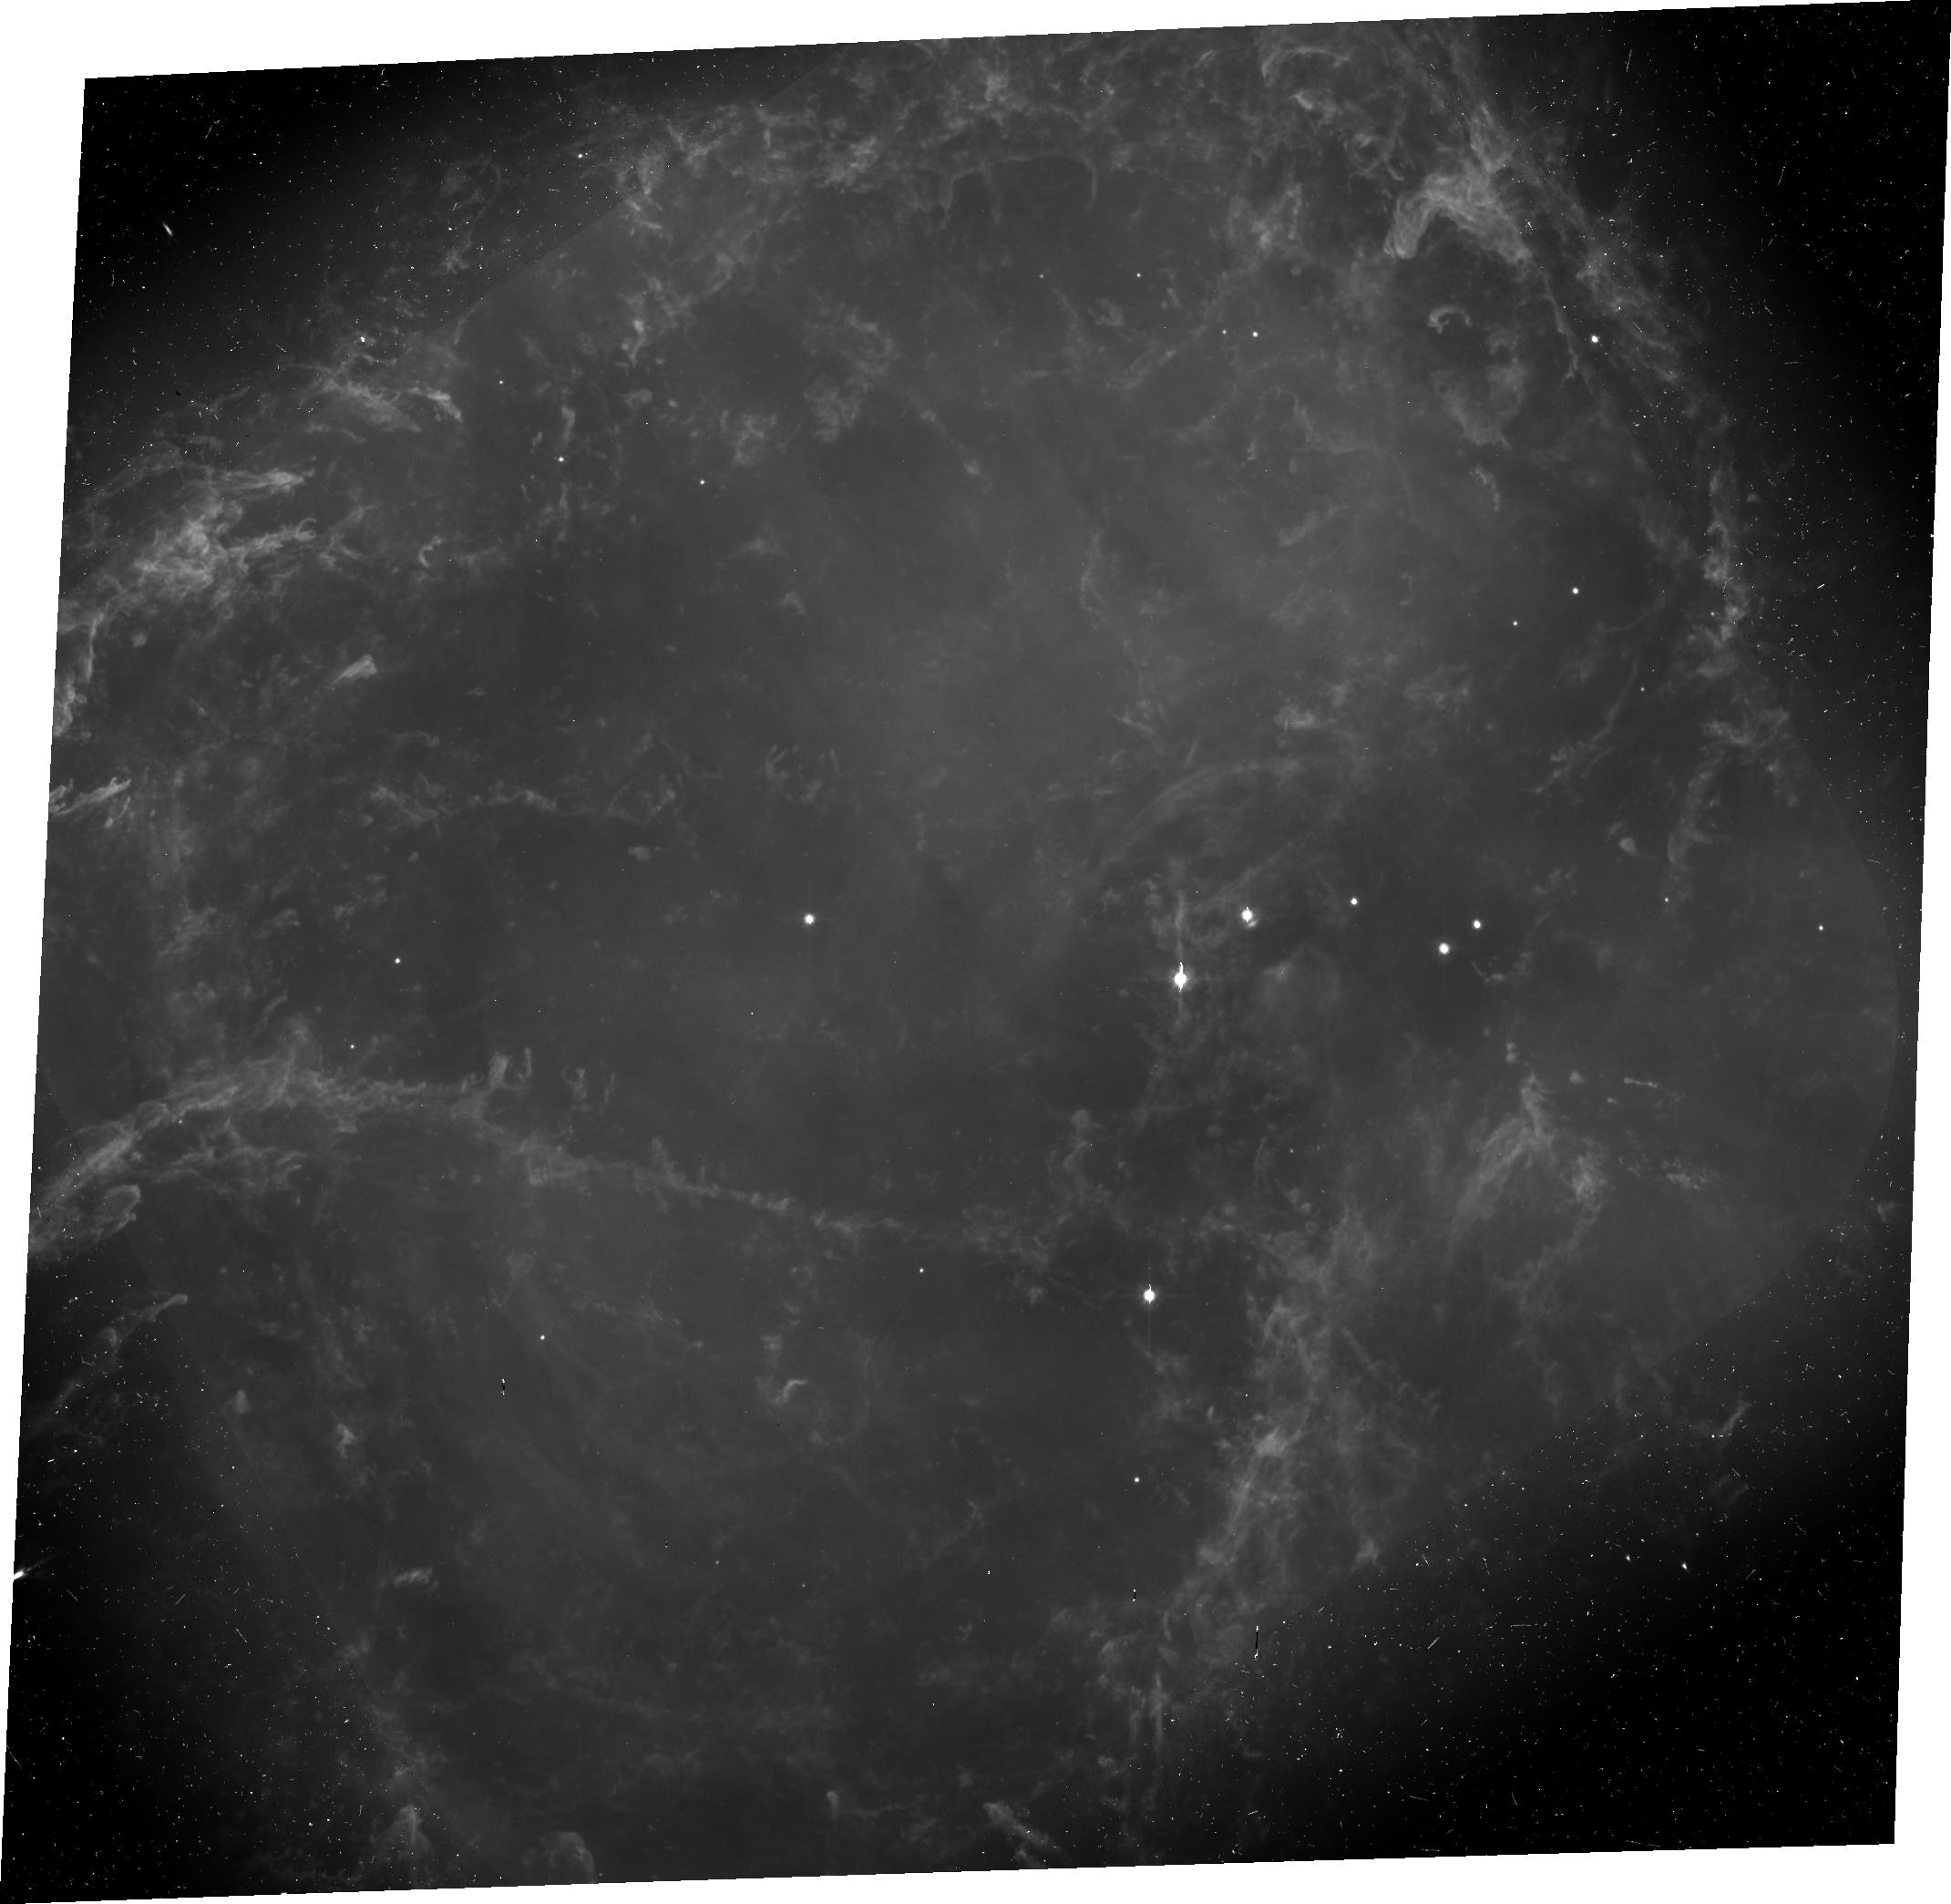
Target: CRAB-POL. Instrument: ACS/WFC. Filter: F606W. Exposure: 40 min. Observation ID: j8q410020

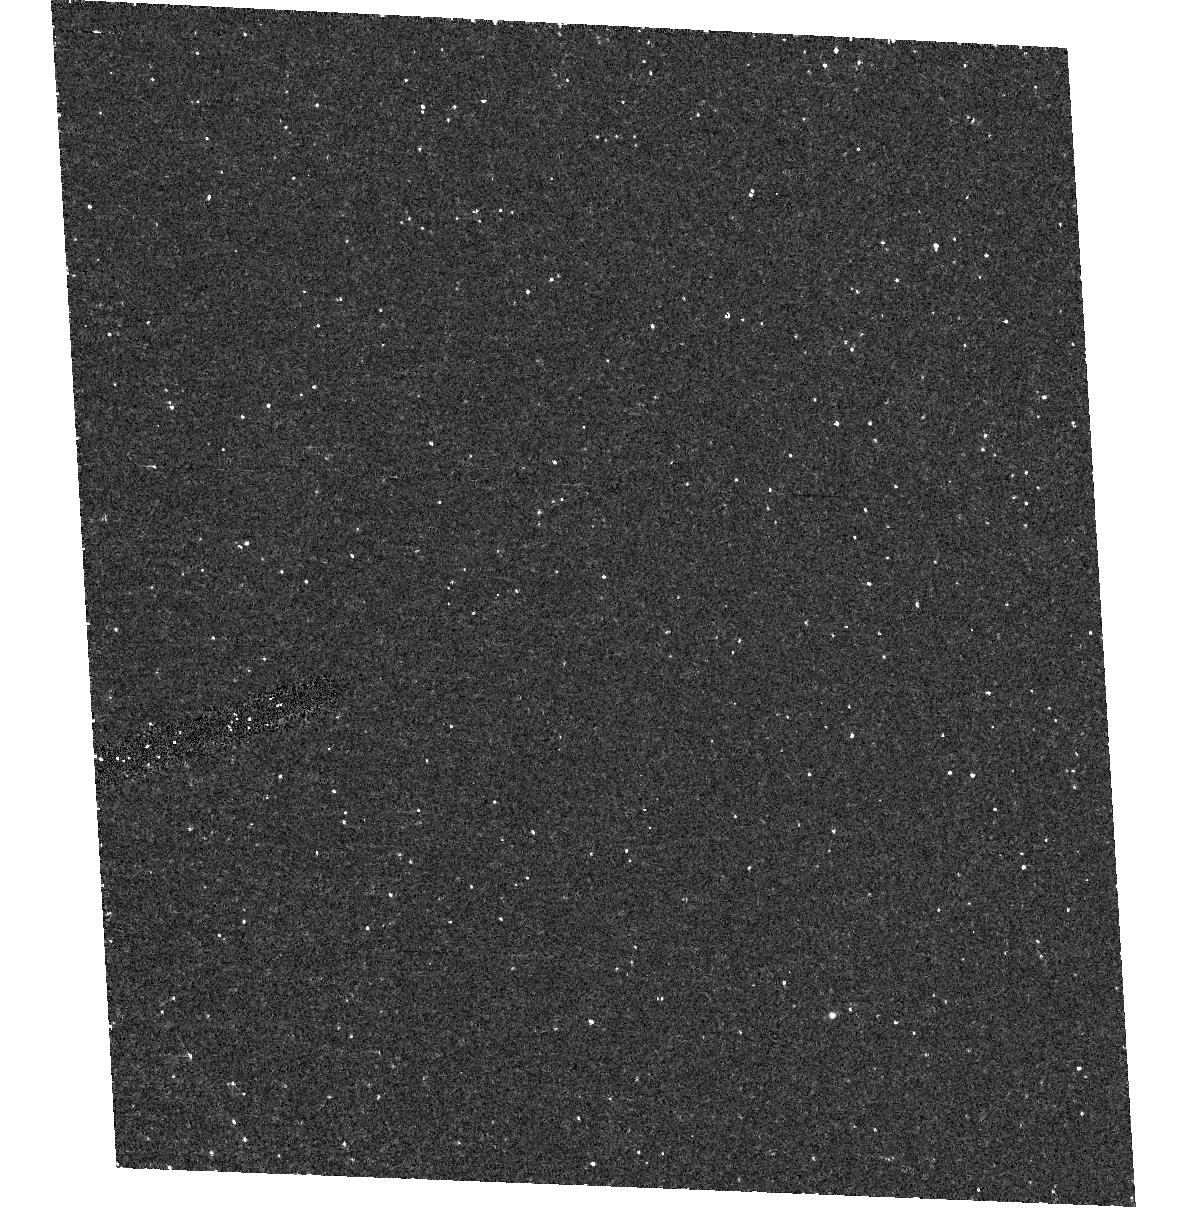
Target: field at RA 83.634°, Dec 22.019°. Instrument: ACS/HRC. Filter: F502N. Exposure: 33 min. Observation ID: hst_9787_10_acs_hrc_f502n_j8q410

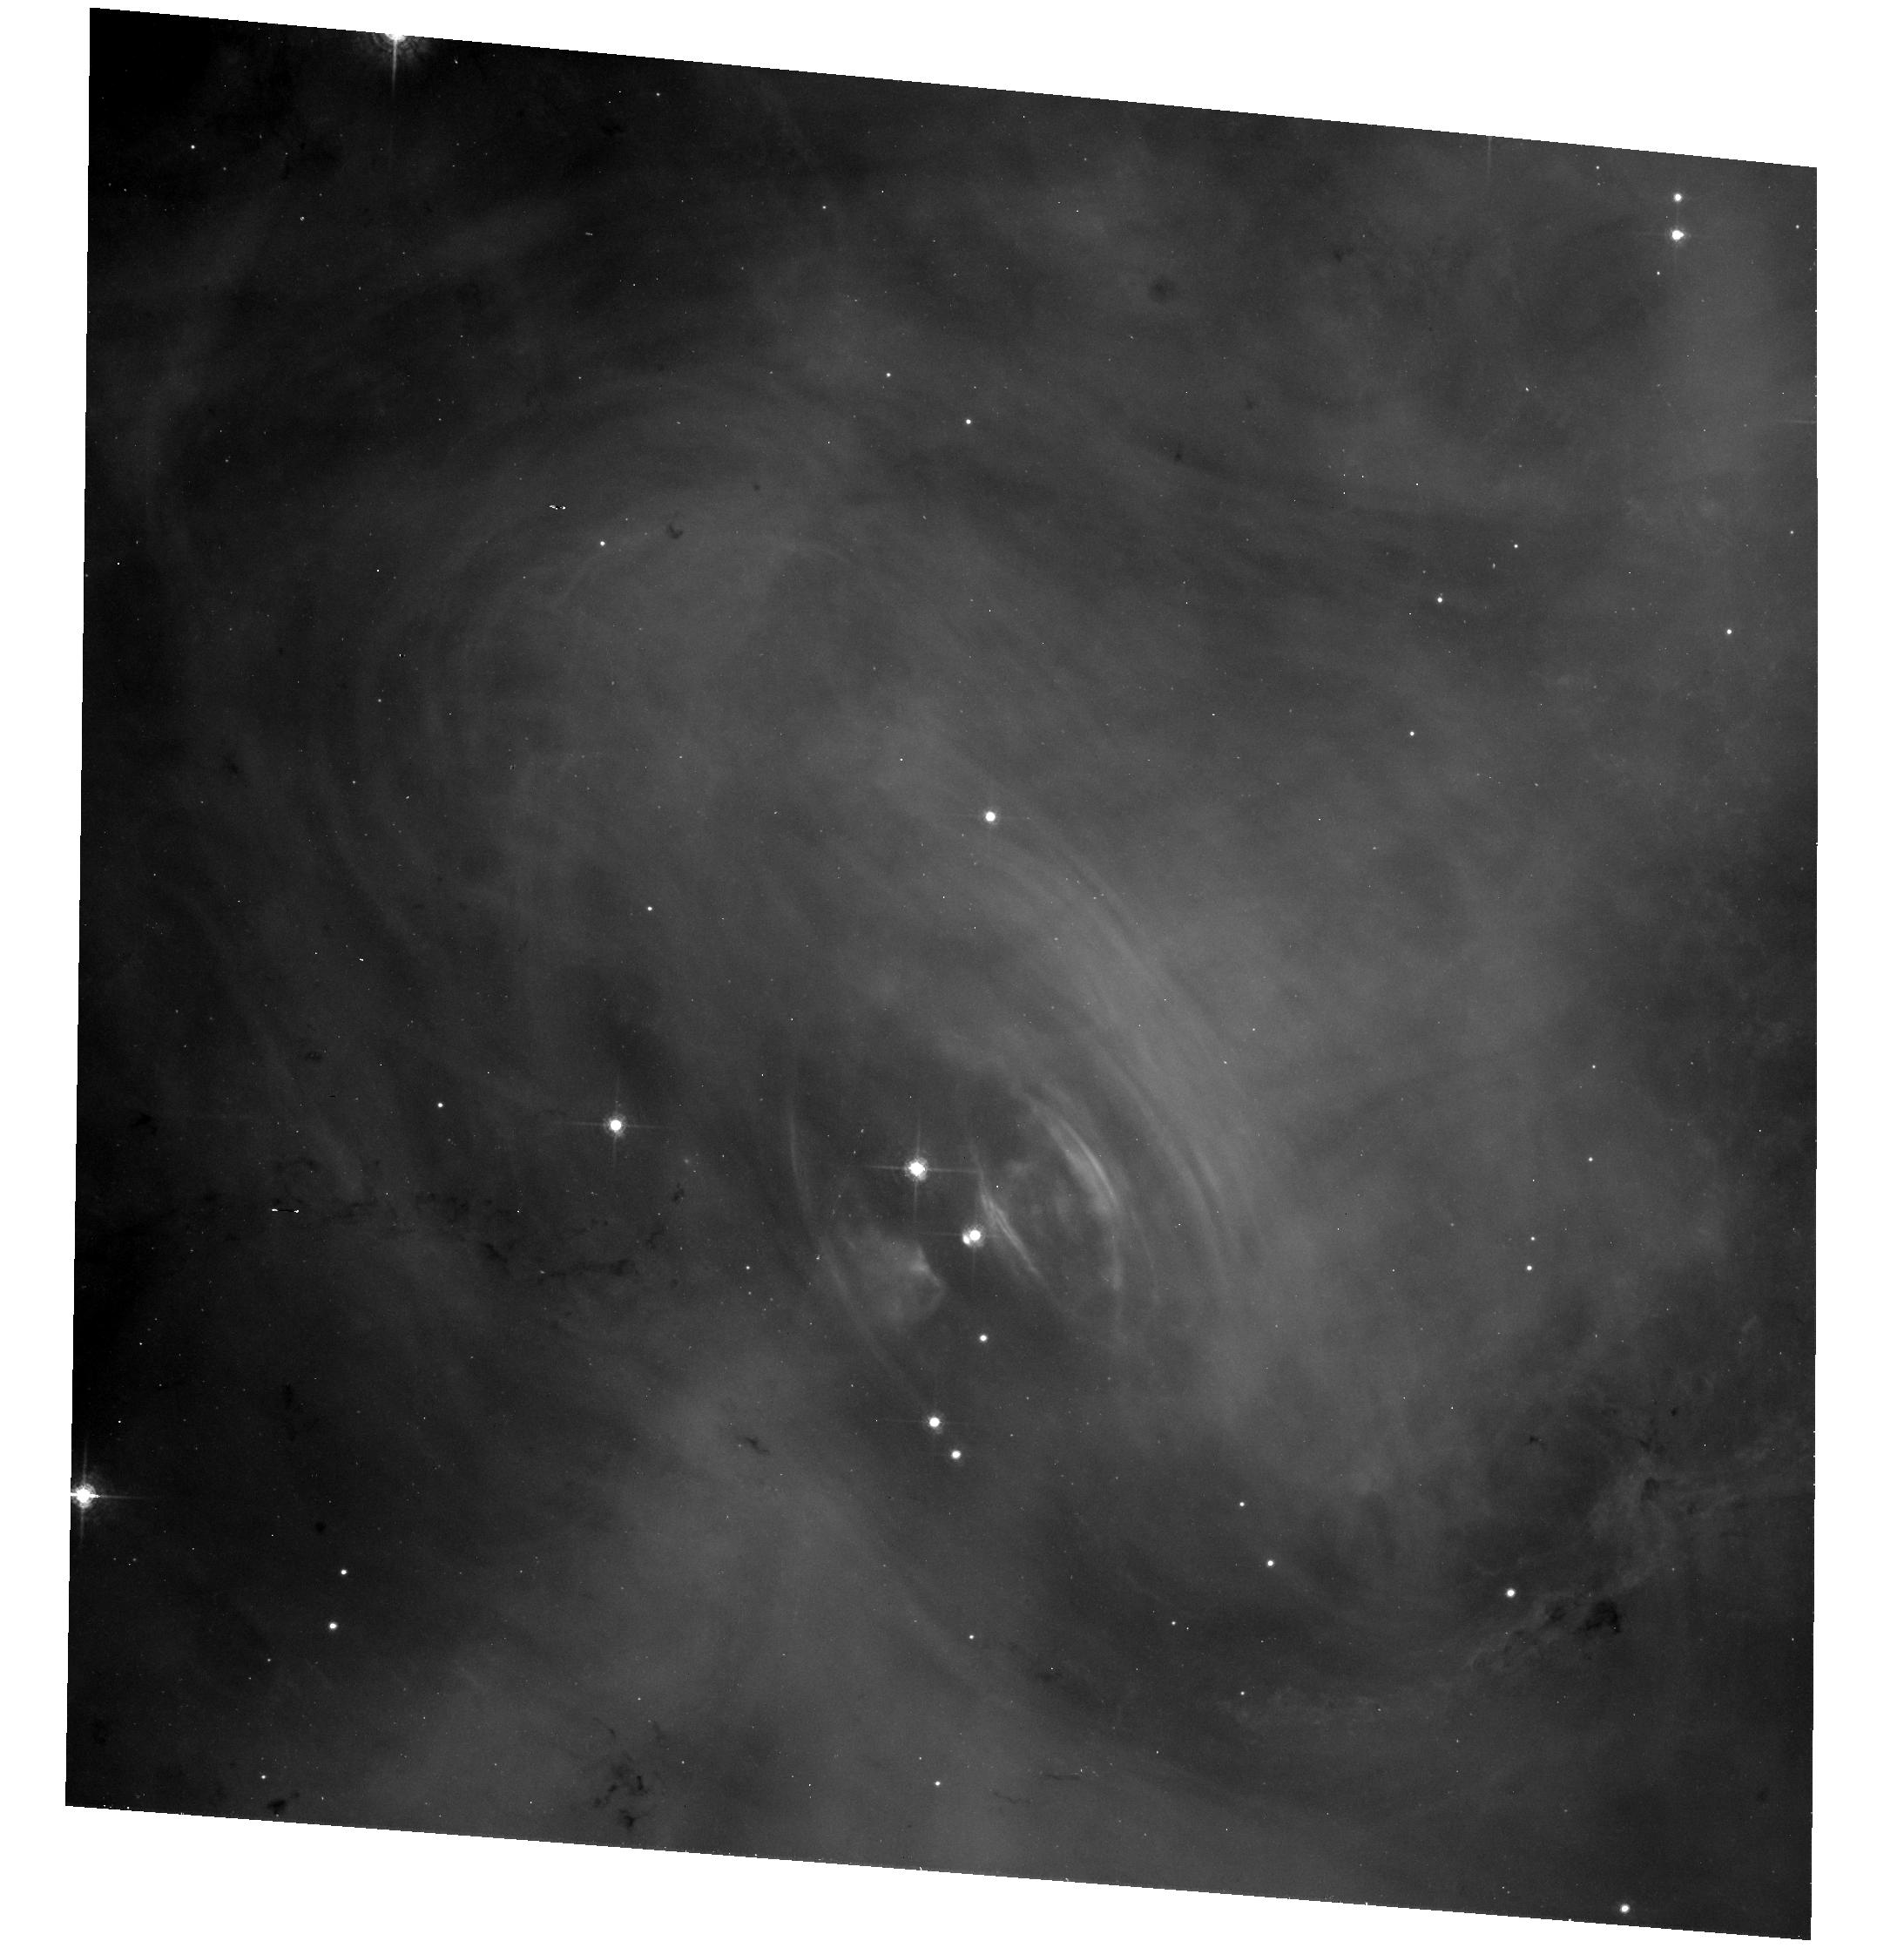
Target: CRAB-POL. Instrument: ACS/WFC. Filter: F550M. Exposure: 37 min. Observation ID: hst_9787_10_acs_wfc_f550m_j8q410

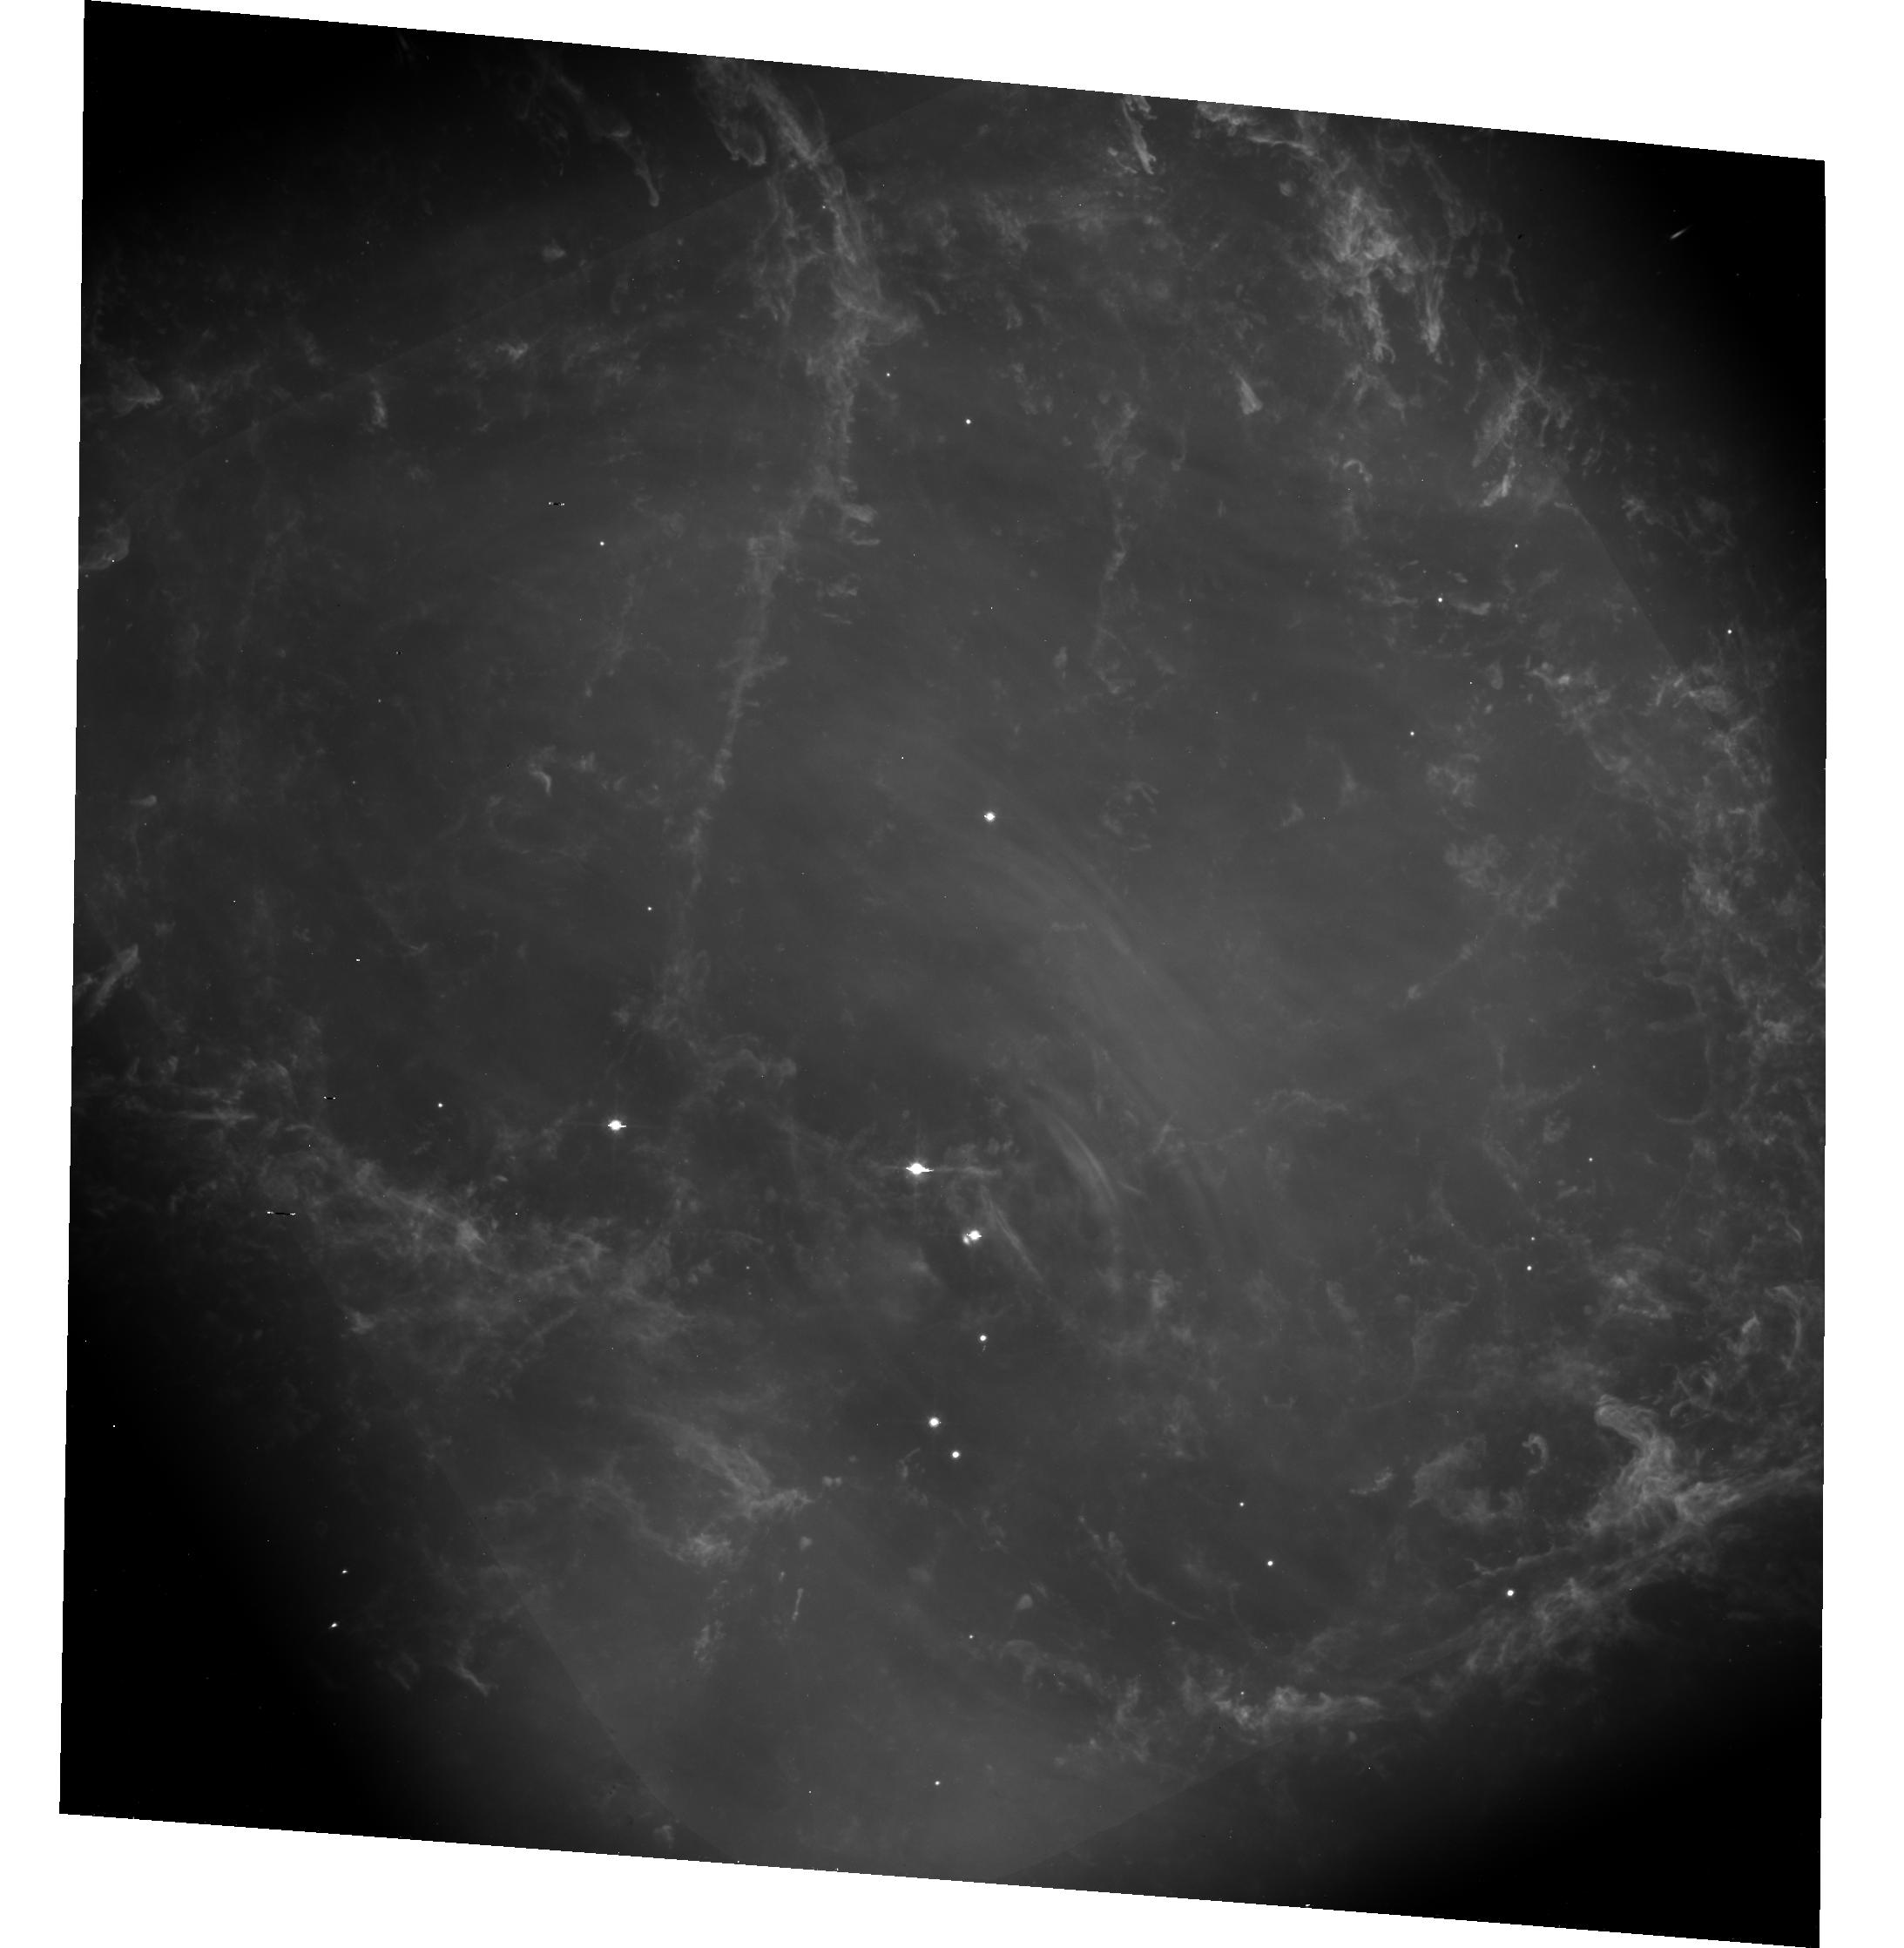
Target: CRAB-POL. Instrument: ACS/WFC. Filter: F606W-POL120V. Exposure: 40 min. Observation ID: hst_9787_10_acs_wfc_f606w-pol120v_j8q410

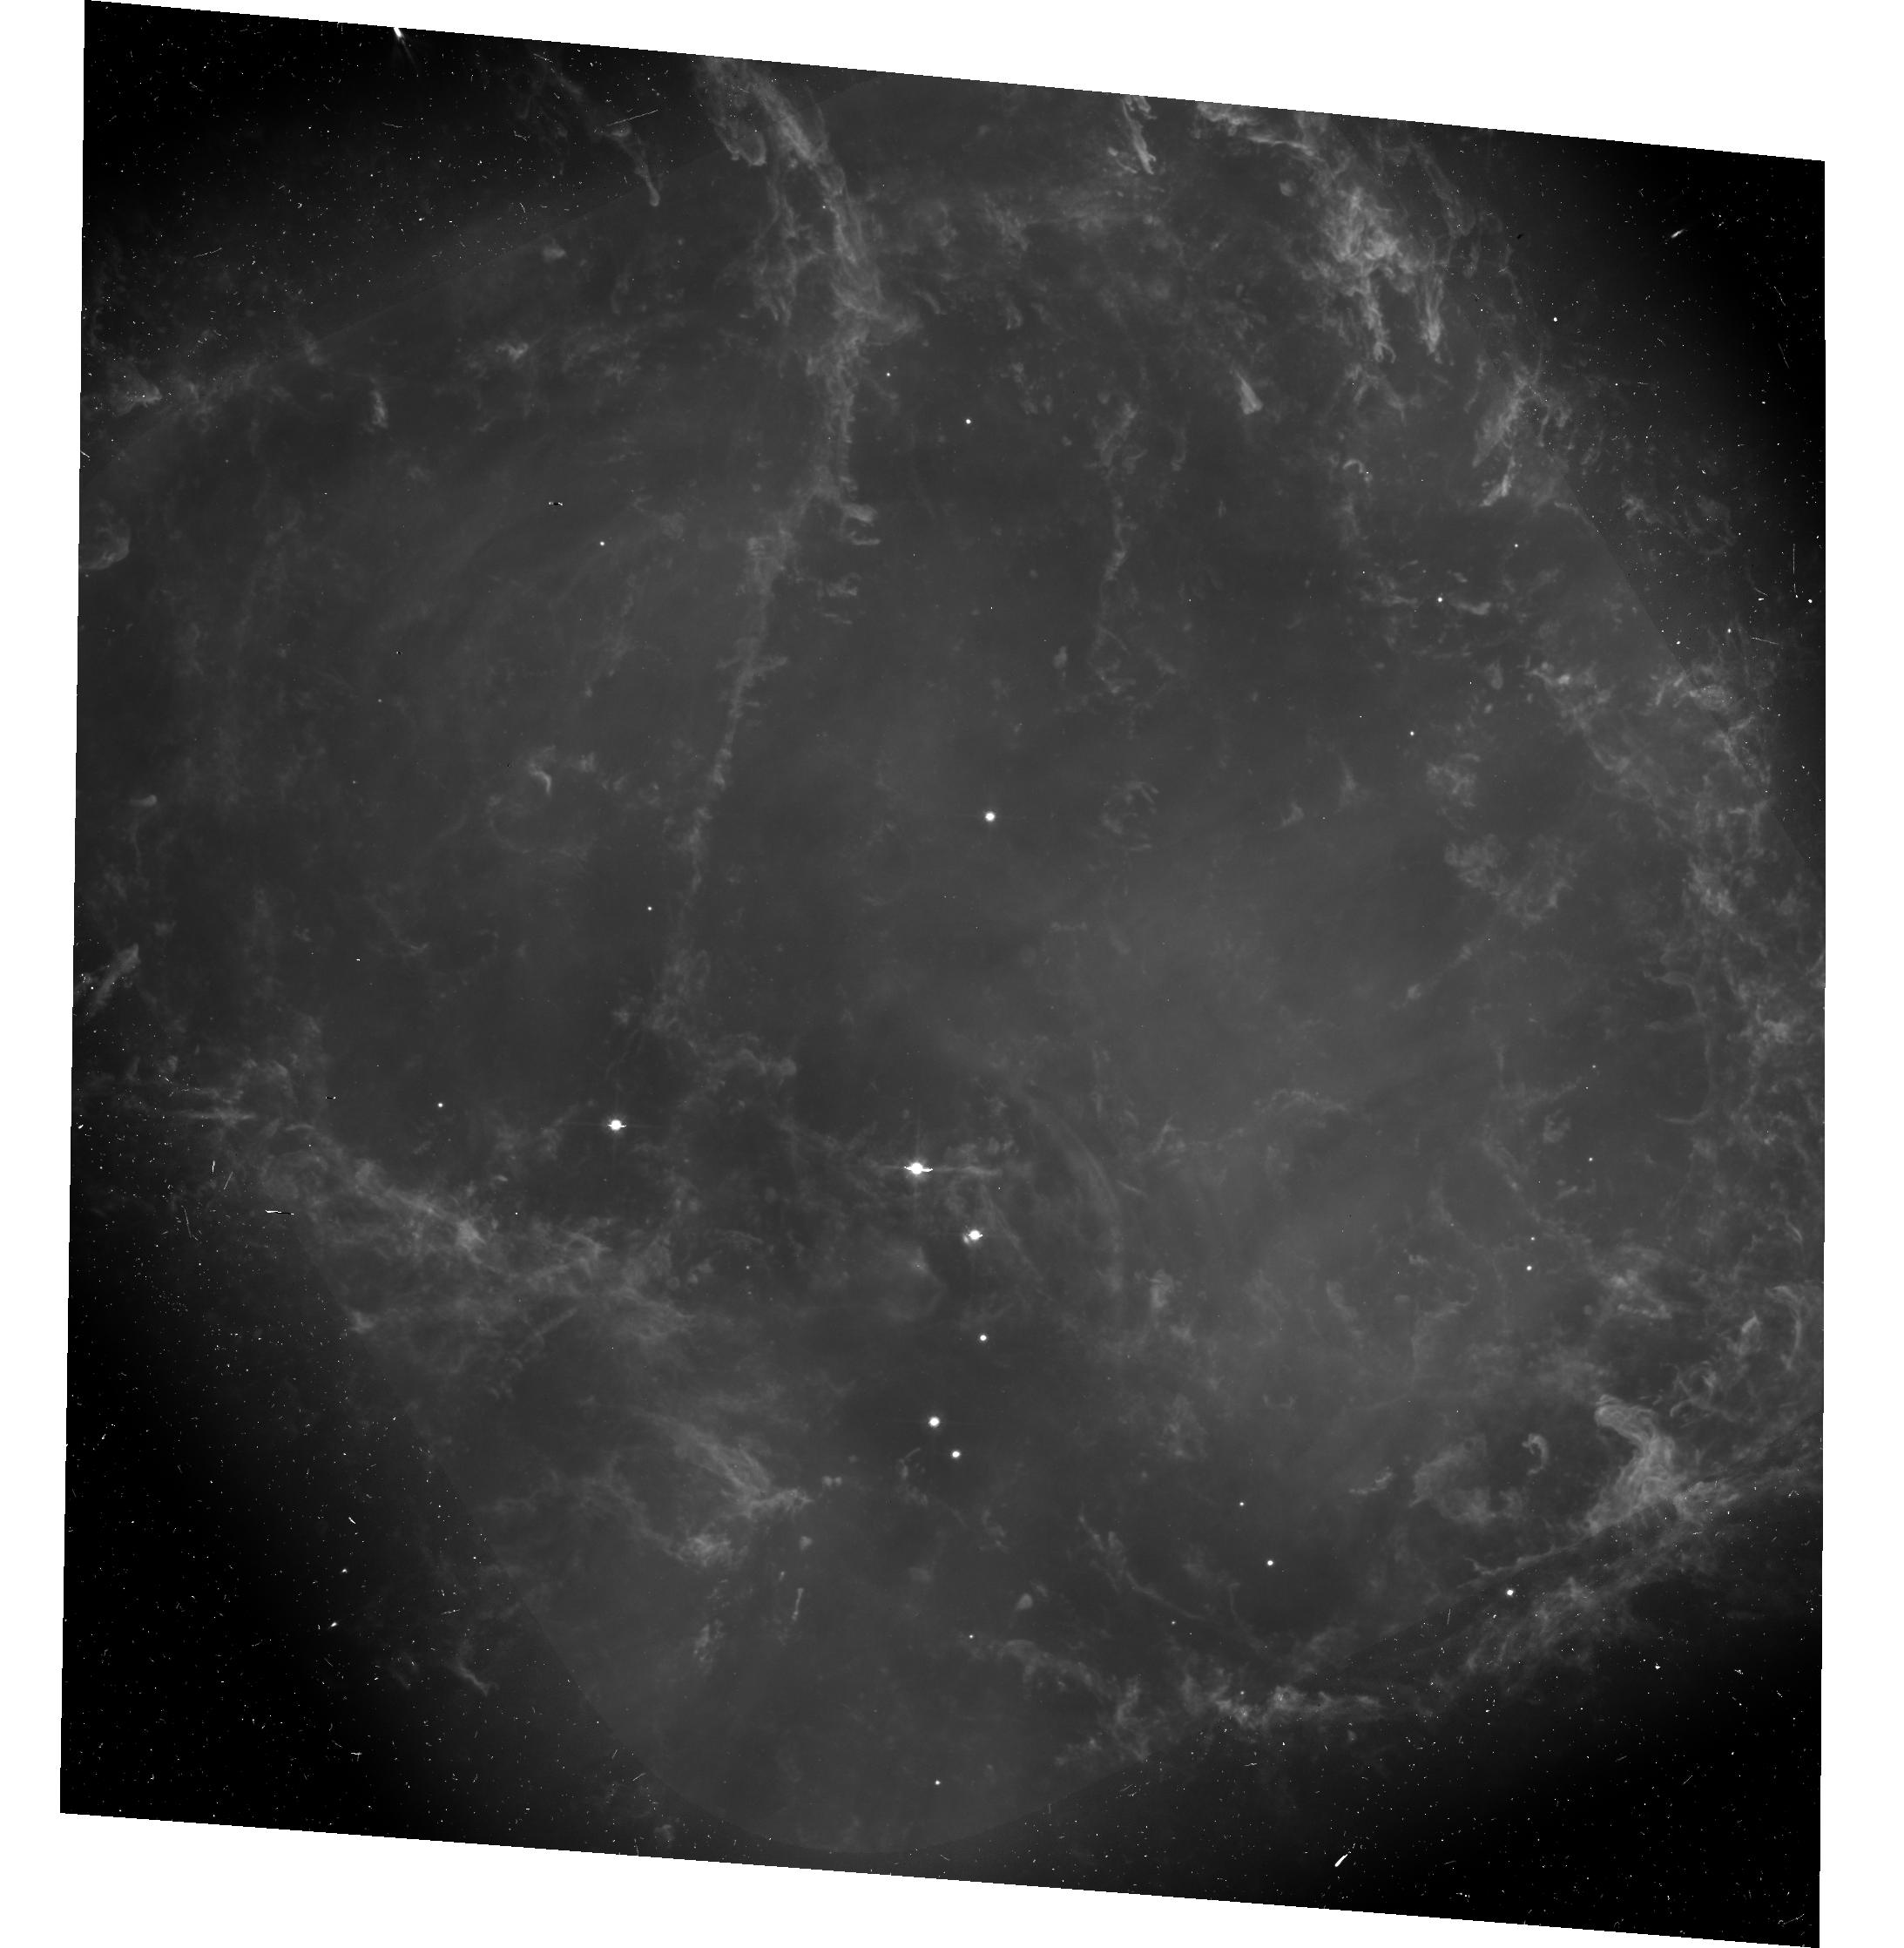
Target: CRAB-POL. Instrument: ACS/WFC. Filter: F606W-POL0V. Exposure: 40 min. Observation ID: hst_9787_10_acs_wfc_f606w-pol0v_j8q410

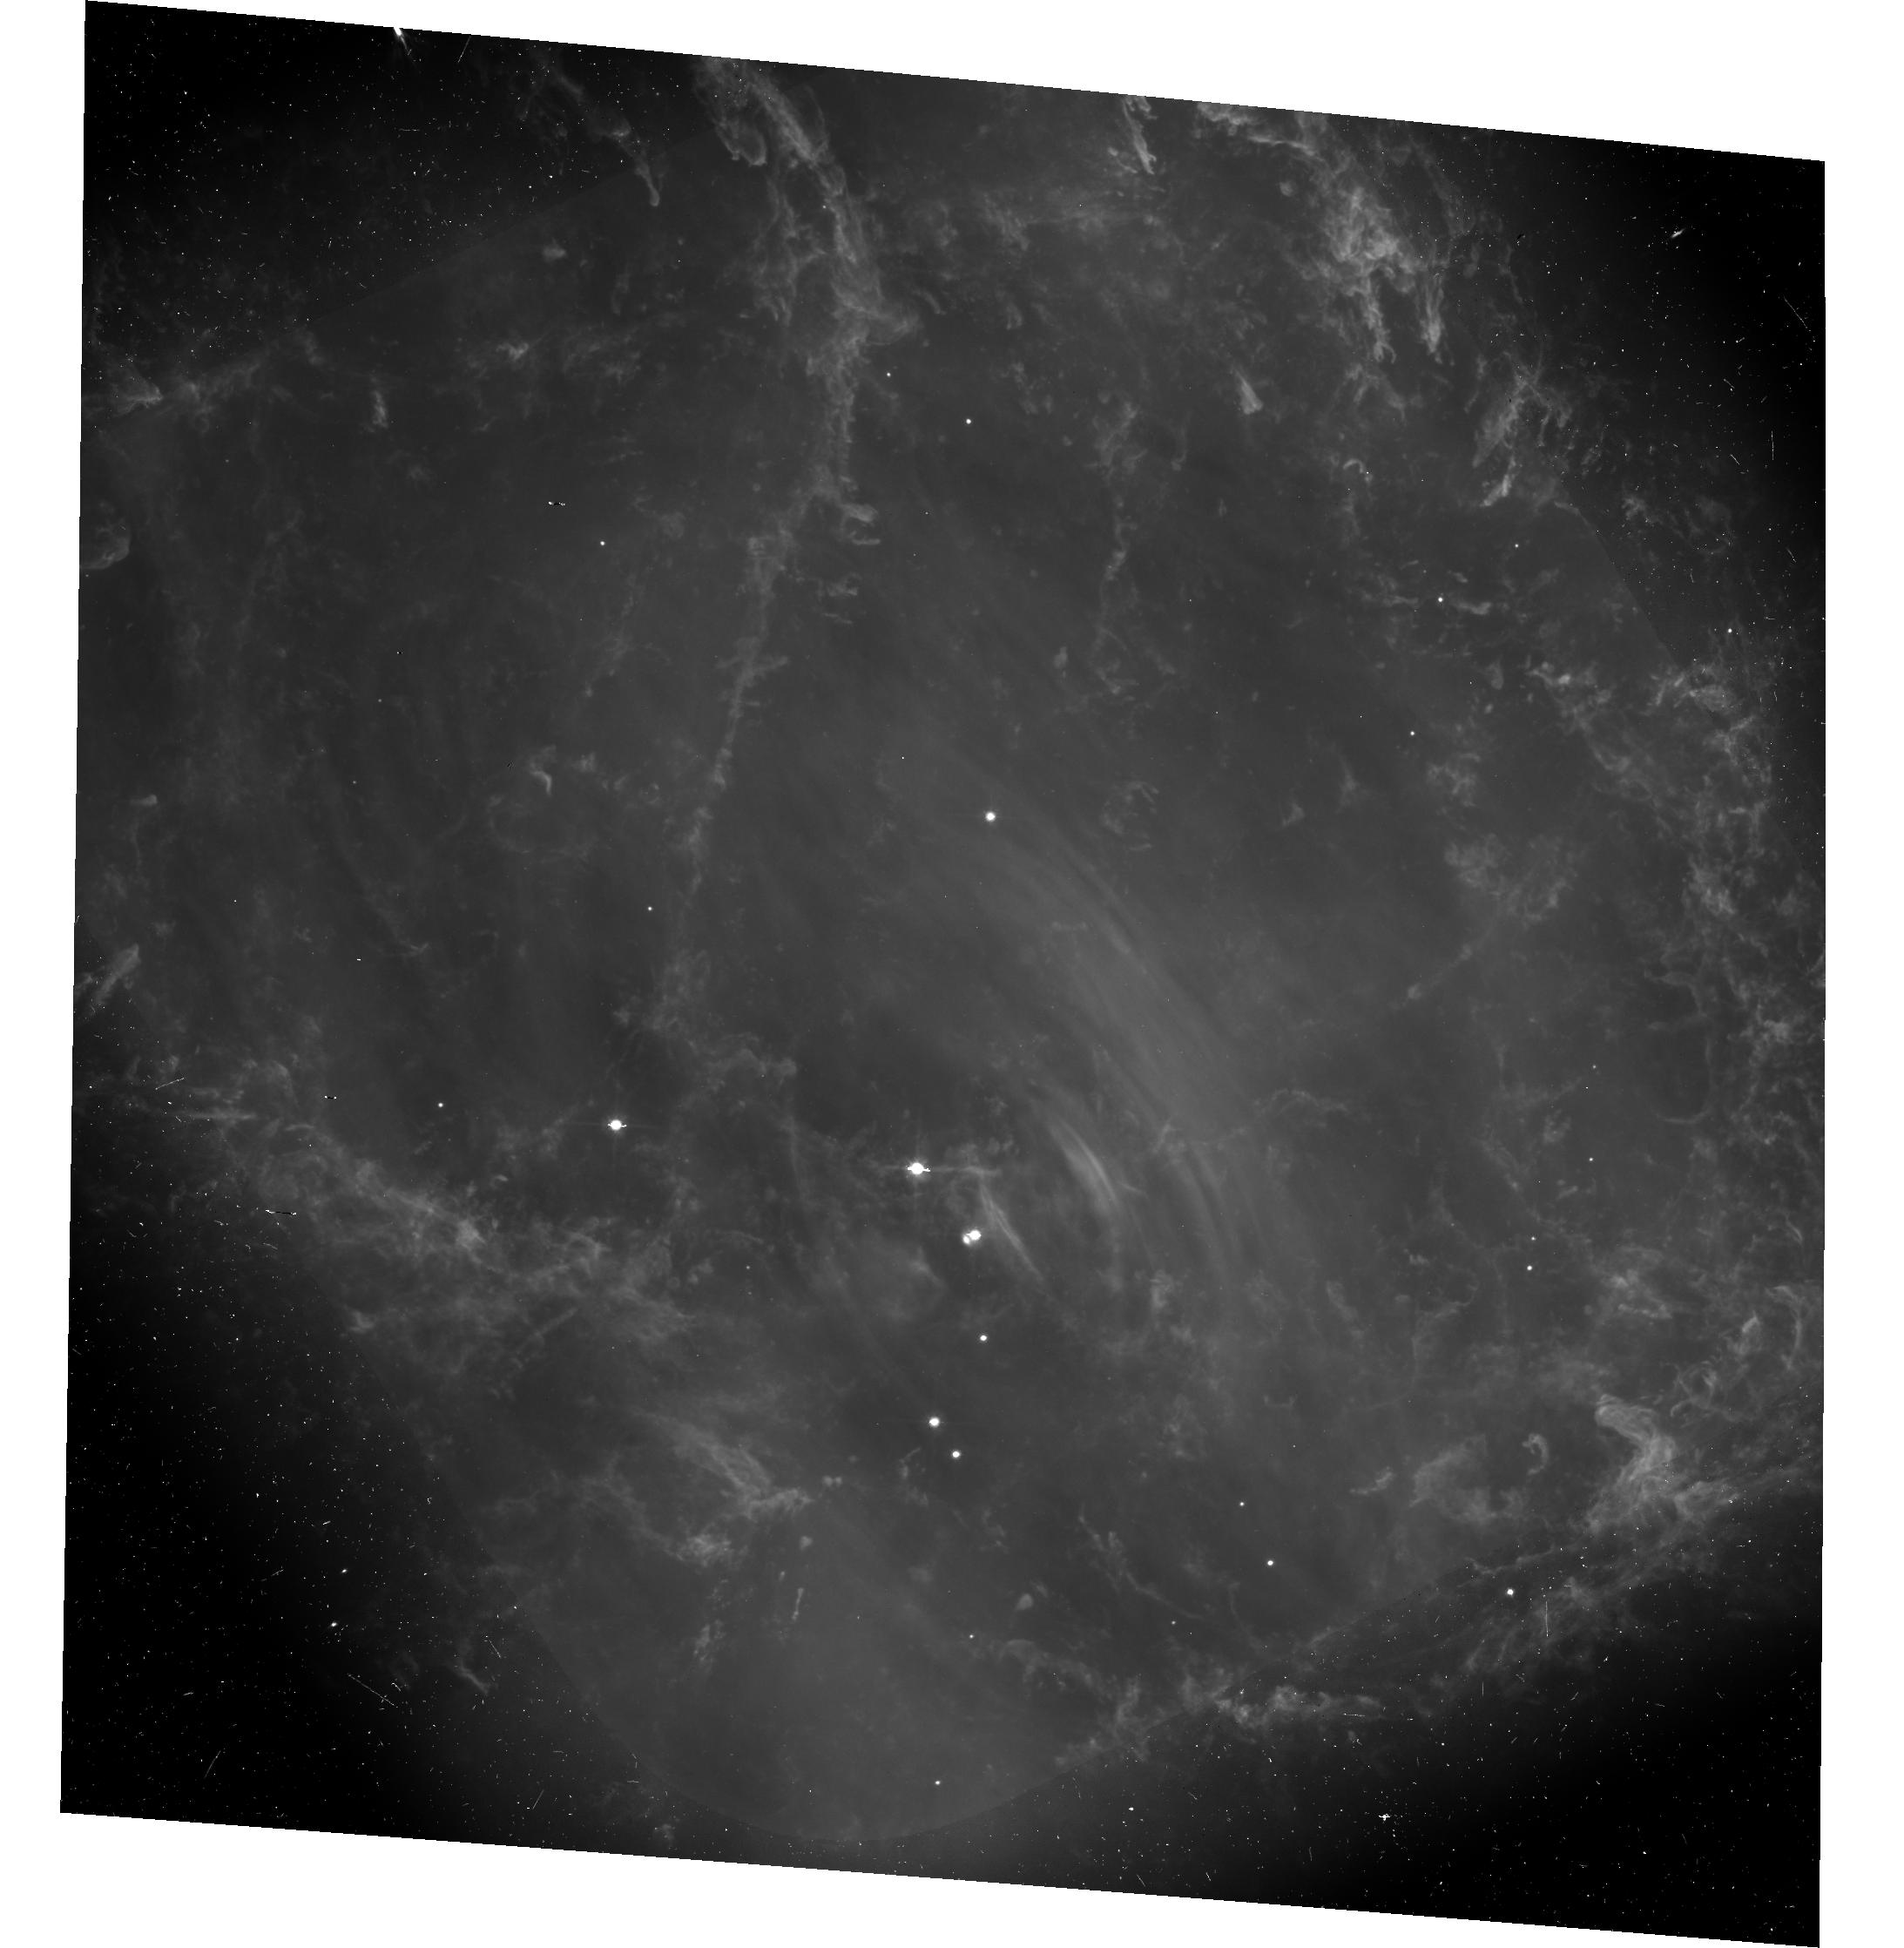
Target: CRAB-POL. Instrument: ACS/WFC. Filter: F606W-POL60V. Exposure: 40 min. Observation ID: hst_9787_10_acs_wfc_f606w-pol60v_j8q410

ACS Monitoring of the Polarization of the Crab Nebula (PI: Hester, Jeff J.)

We propose to use the ACS to follow the changing polarization of relativistically moving wisps in the Crab Nebula. Making use of the known geometry of the wisps, these observations will allow us to fully characterize the radiation field from the wisps as a function of direction relative to the axis of the wisp. These observations will provide detailed information on such hard-to-measure properties as the pitch-angle distribution of the radiating particles, and will help to constrain models of the flow. More generally, these observations will add to the already rich observational legacy of HST on what is arguably the most important single object in astrophysics.